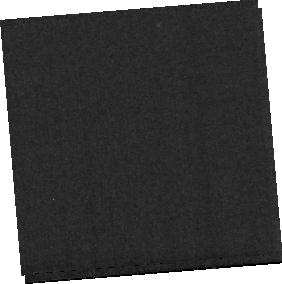
Target: MRK231-BACKGROUND
Instrument: MIRI
Filter: F560W
Exposure: 4 min
Observation ID: jw01268-o002_t002_miri_f560w-sub256

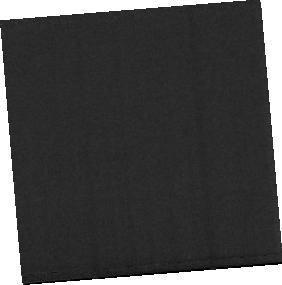
Target: MRK231-NUC-MIRI
Instrument: MIRI
Filter: F770W
Exposure: 9 min
Observation ID: jw01268-o001_t001_miri_f770w-sub256

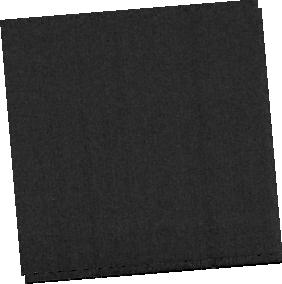
Target: MRK231-BACKGROUND
Instrument: MIRI
Filter: F1130W
Exposure: 4 min
Observation ID: jw01268-o002_t002_miri_f1130w-sub256

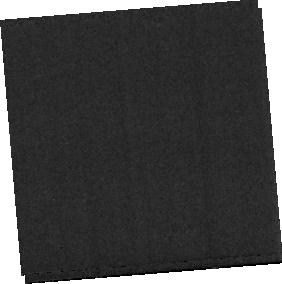
Target: MRK231-BACKGROUND
Instrument: MIRI
Filter: F770W
Exposure: 4 min
Observation ID: jw01268-o002_t002_miri_f770w-sub256

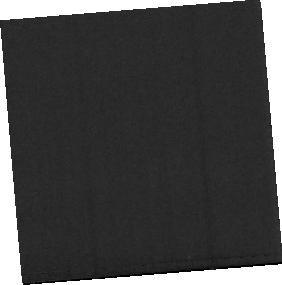
Target: MRK231-NUC-MIRI
Instrument: MIRI
Filter: F560W
Exposure: 9 min
Observation ID: jw01268-o001_t001_miri_f560w-sub256

NIRSpec & MIRI Integral-Field Spectroscopy of the Nucleus of Mrk 231 (PI: Maiolino, Roberto)

This is the MIRI+NIRSpec combined IFU spectroscopic observation of the nearest quasar Mrk231, tracing multiple diagnostics of the ISM (ionized gas, molecular hot/warm gas, and dust features) with the goal of characterizing the physical properties of the circumnuclear region (SF, stellar population, ISM properties) and of the quasar-driven outflow. This proposal is associated with: NIRSpec IFU Proposal ID: FERRUIT_4510 and FERRUIT_4511 MIRI Proposal ID: WRIGHT_7505 and WRIGHT_7506